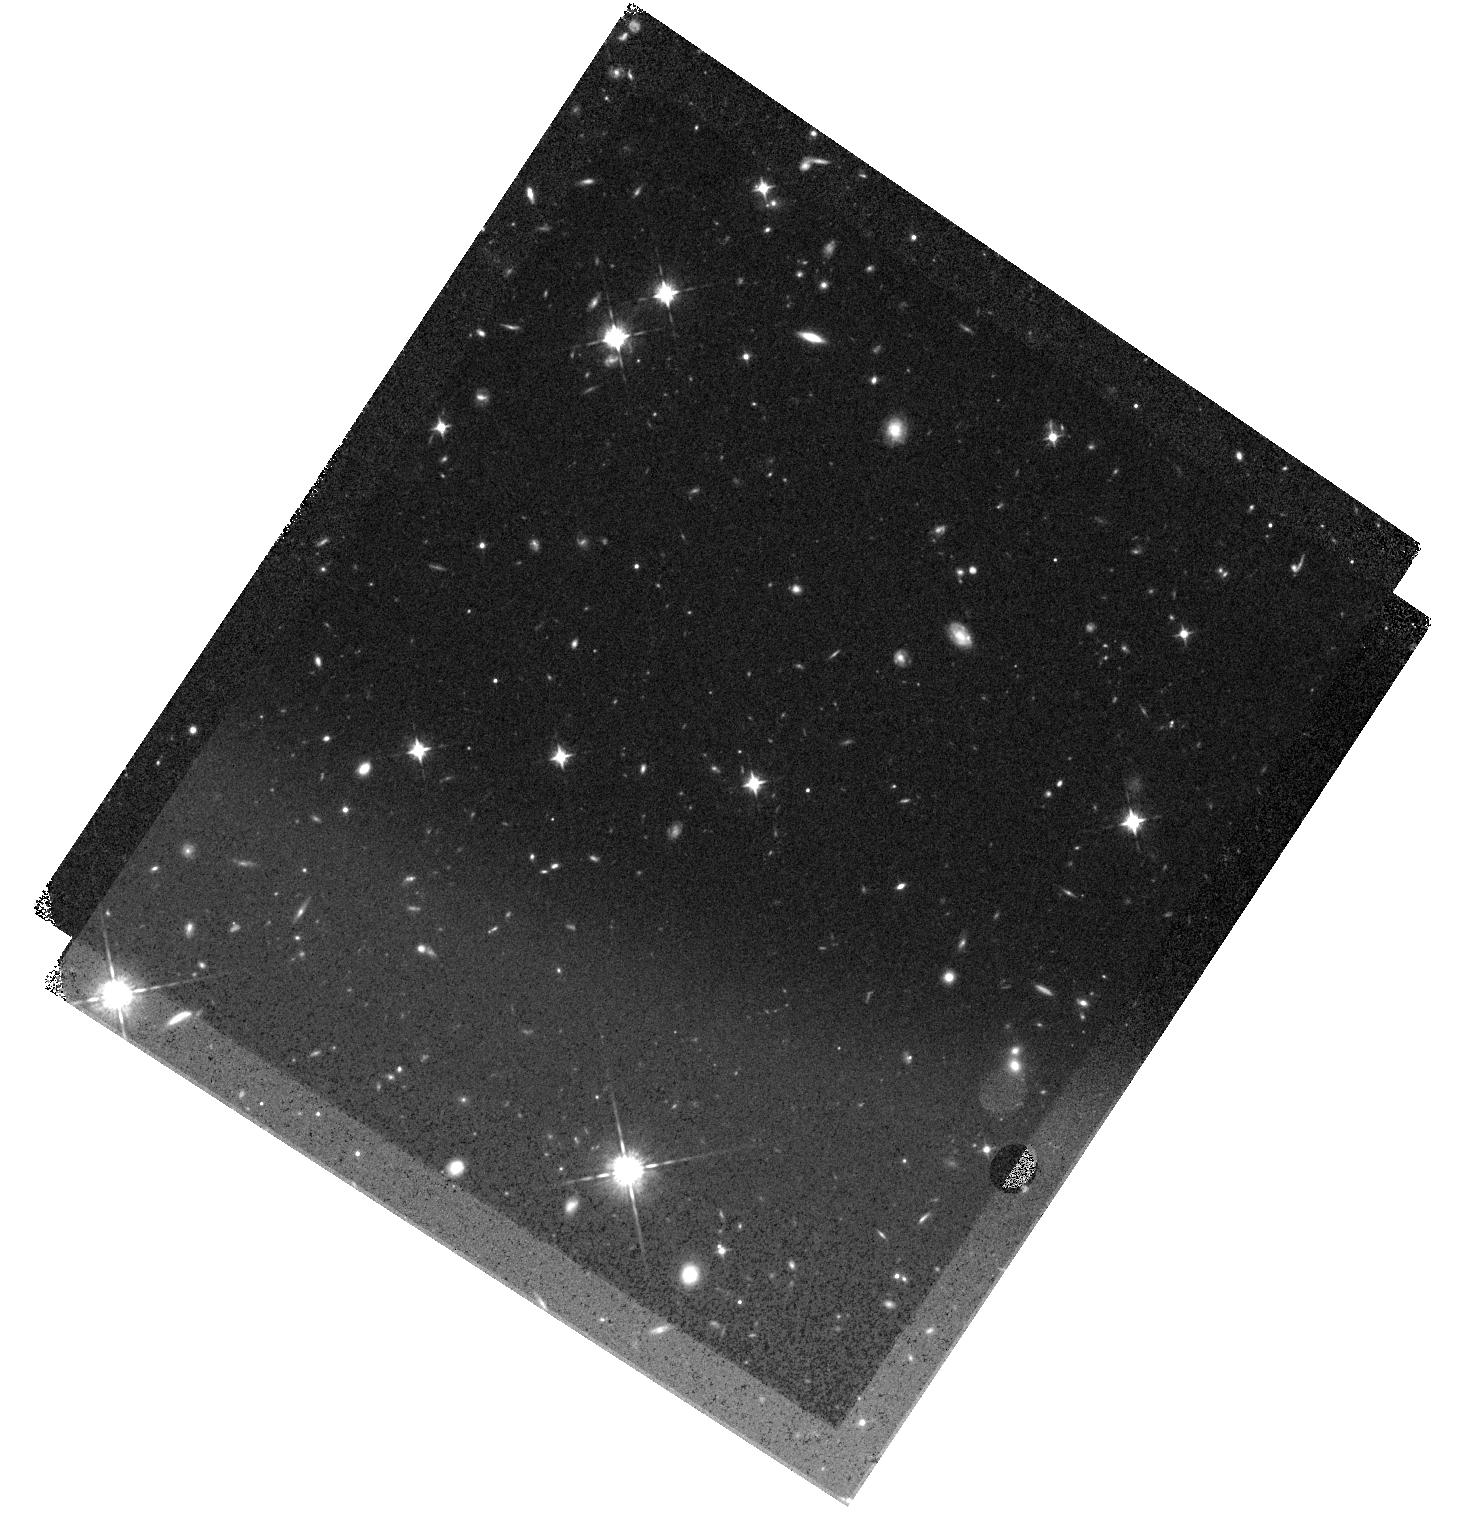
Target: ADFS27
Instrument: WFC3/IR
Filter: F098M
Exposure: 45 min
Observation ID: hst_15919_02_wfc3_ir_f098m_ie1r02

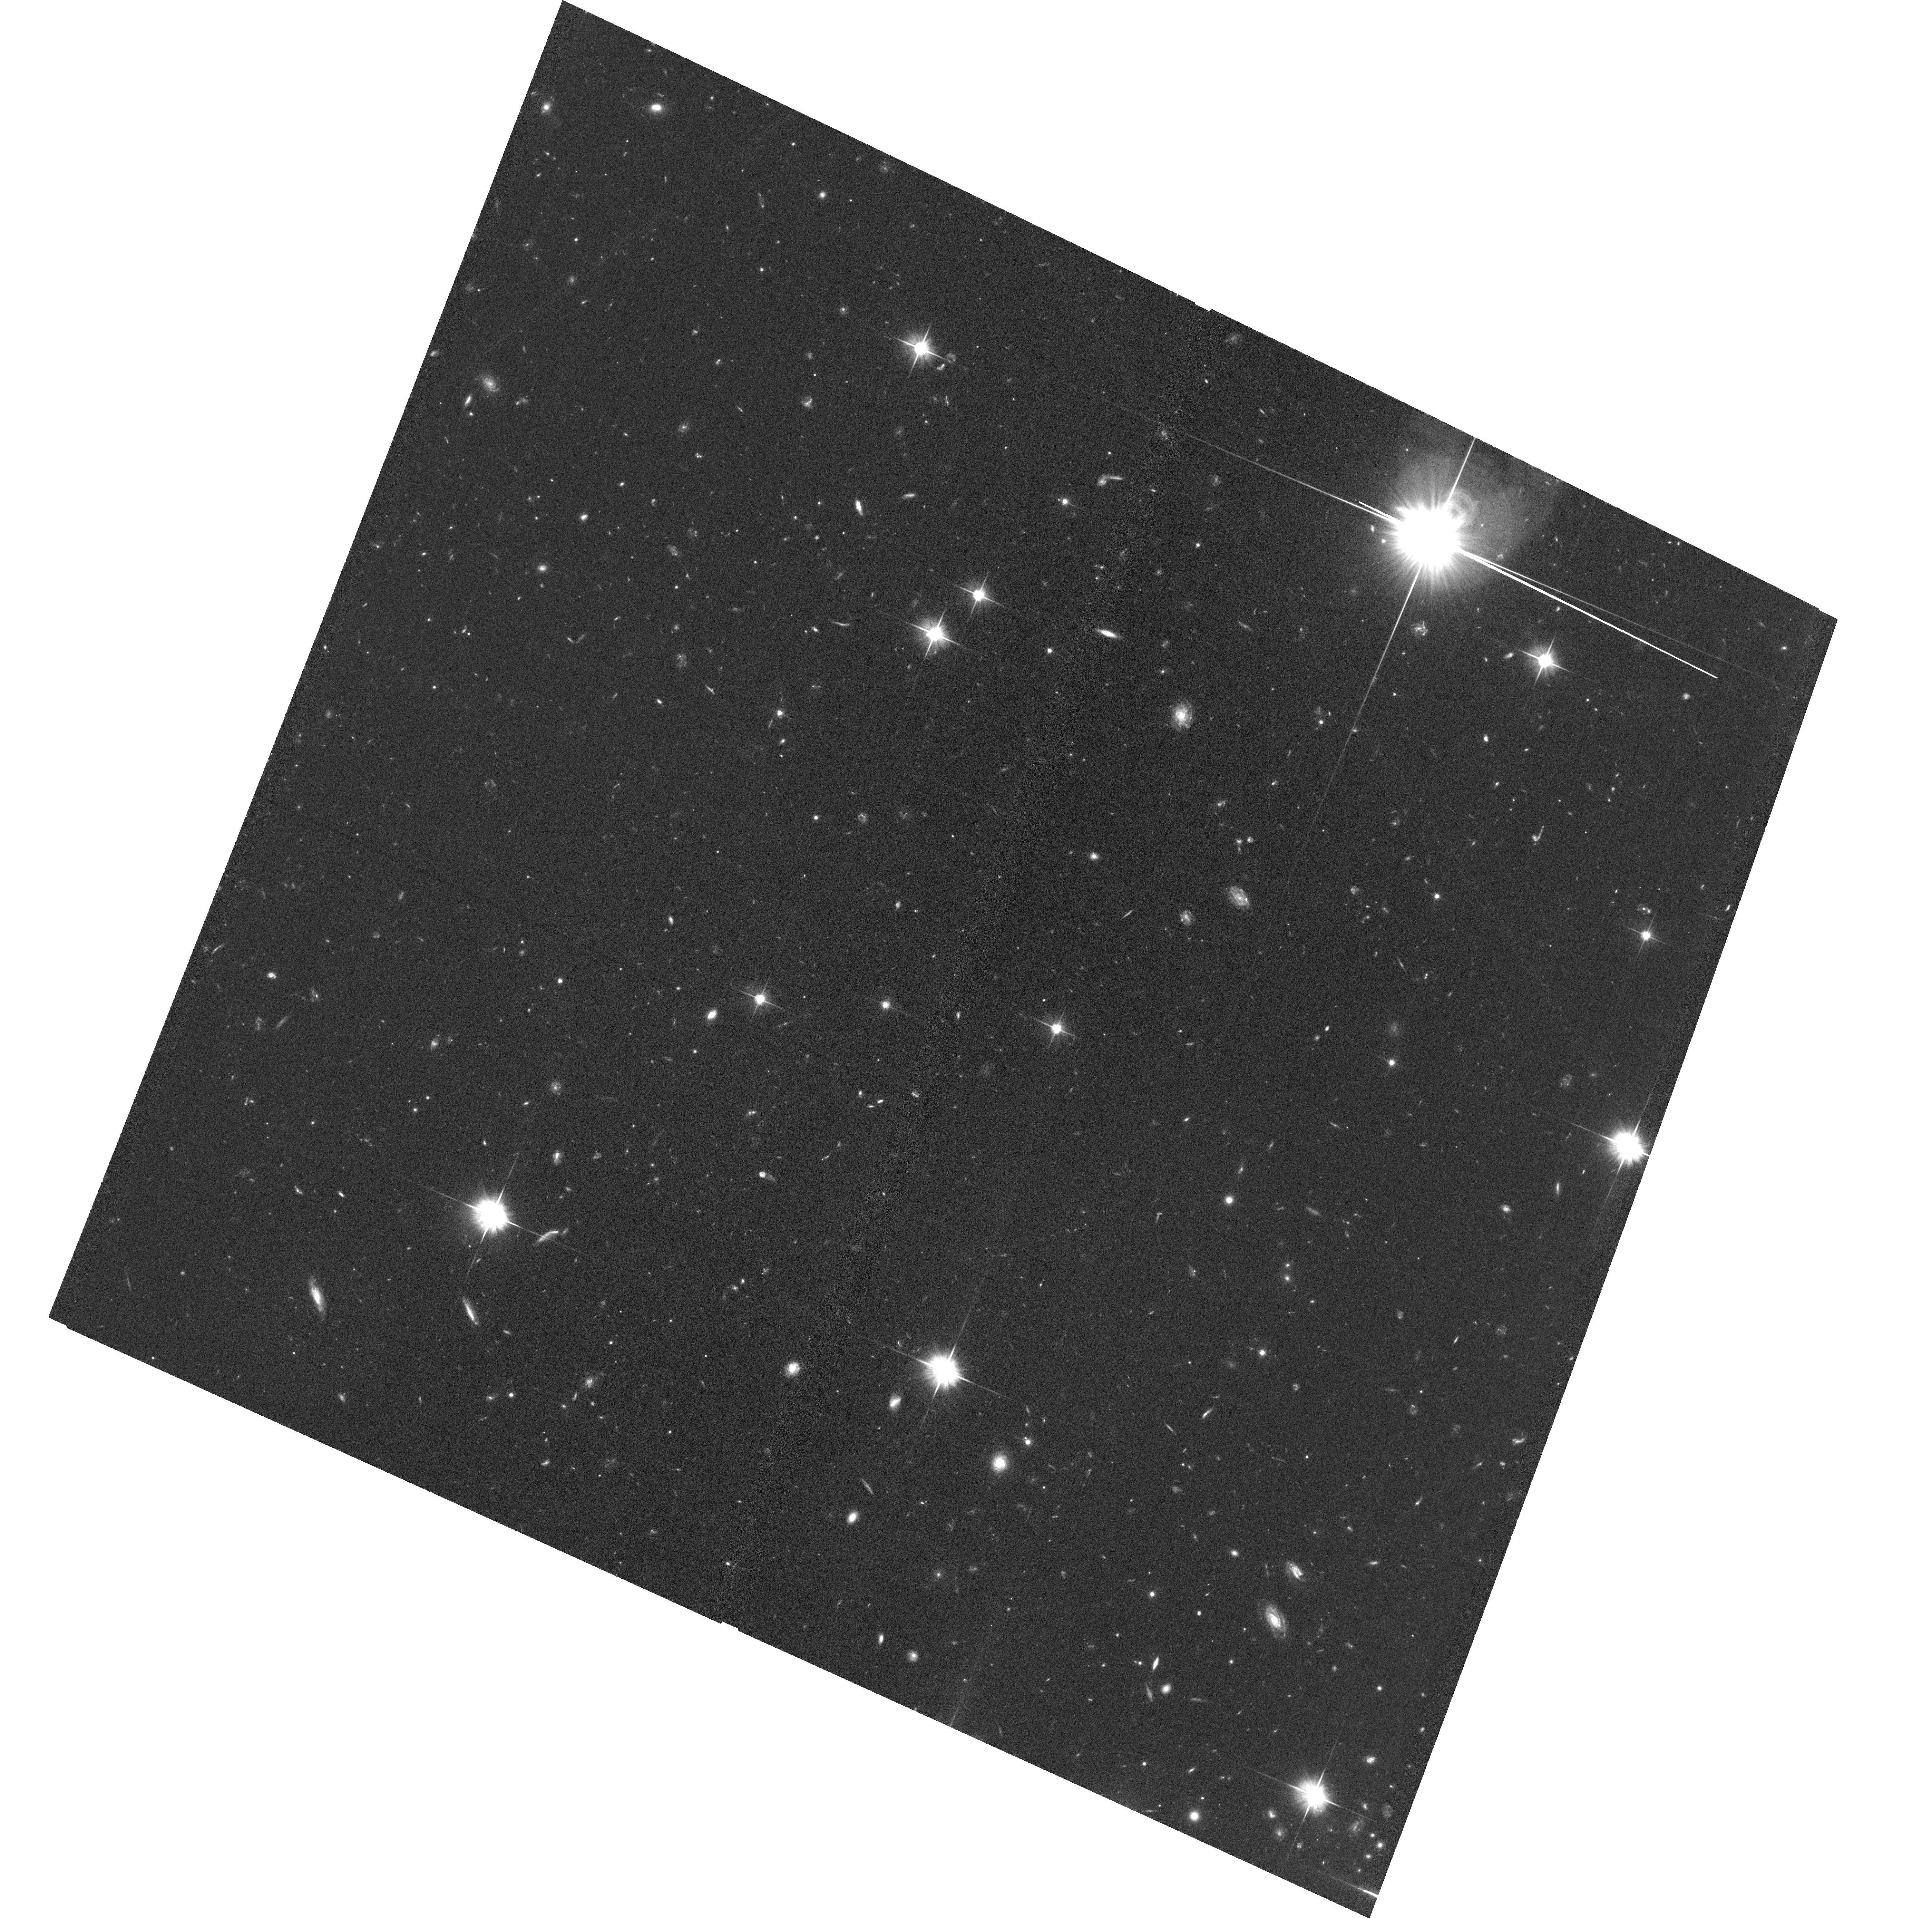
Target: ADFS27
Instrument: ACS/WFC
Filter: F606W
Exposure: 1.3 h
Observation ID: hst_15919_01_acs_wfc_f606w_je1r01

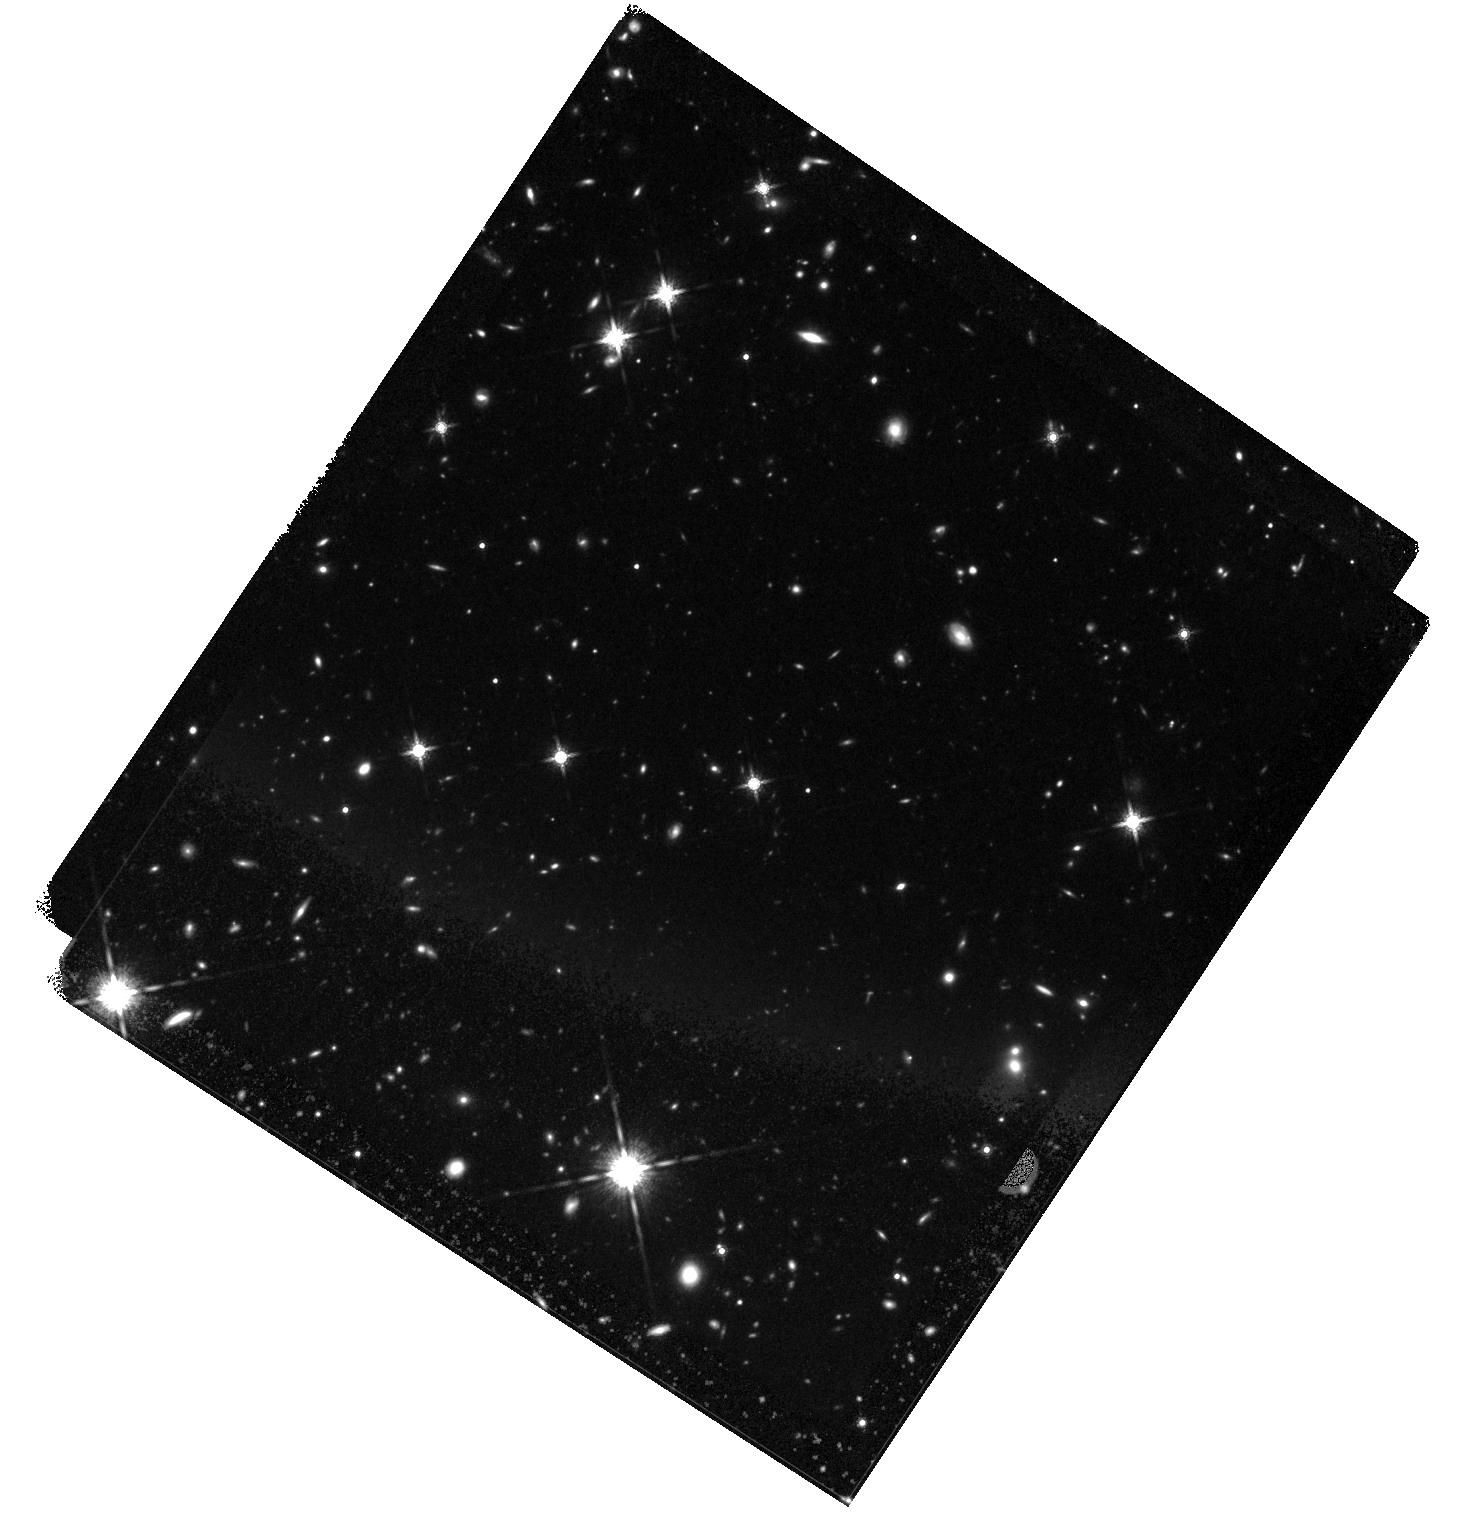
Target: ADFS27
Instrument: WFC3/IR
Filter: F160W
Exposure: 1.6 h
Observation ID: hst_15919_02_wfc3_ir_f160w_ie1r02

Rise of the Titans: Unveiling the Nature of a Binary Hyper-Luminous Starburst at Redshift 6 (PI: Riechers, Dominik A.)

We propose HST/WFC3-IR and ACS observations in 3 bands to characterize the nature and the environment of ADFS-27, the most distant binary hyper-luminous starburst known, at a redshift of 5.655. This rare, gas-rich (Mgas~2.5x10^11Msun), dusty starburst (SFR~2500Msun/yr) system was recently discovered with ALMA and Herschel. It consists of two merging galaxies ~2kpc in diameter with dynamical masses of >3x10^11Msun each, separated by only 9kpc, resolved in dust emission by ALMA at 0.15" (1kpc) resolution. We here request imaging of the rest-frame ultraviolet light at matching resolution to measure the unobscured star formation rate, stellar mass and star formation history of this system through a complete SED analysis, as well as the morphology and sizes of the stellar disks and the UV extinction profile. We will also use the multi-band data to search for dropout galaxies in its environment on Mpc scales using the Lyman-break technique, which will put constraints on its formation history and the dark matter halo mass scale. This investigation could reveal the presence of a massive proto-cluster of galaxies within the first billion years of the Big Bang. Finally, the HST imaging will unambiguously address the possibility of a weak gravitational magnification of this system. Given its extreme cosmic rarity, this is key to properly place the existence and evolution of ADFS-27 into context with cosmological simulations and models of starburst galaxies at different epochs. This study will be an important pathfinder for detailed investigations of the most exceptional star-forming environments in the early universe with JWST.